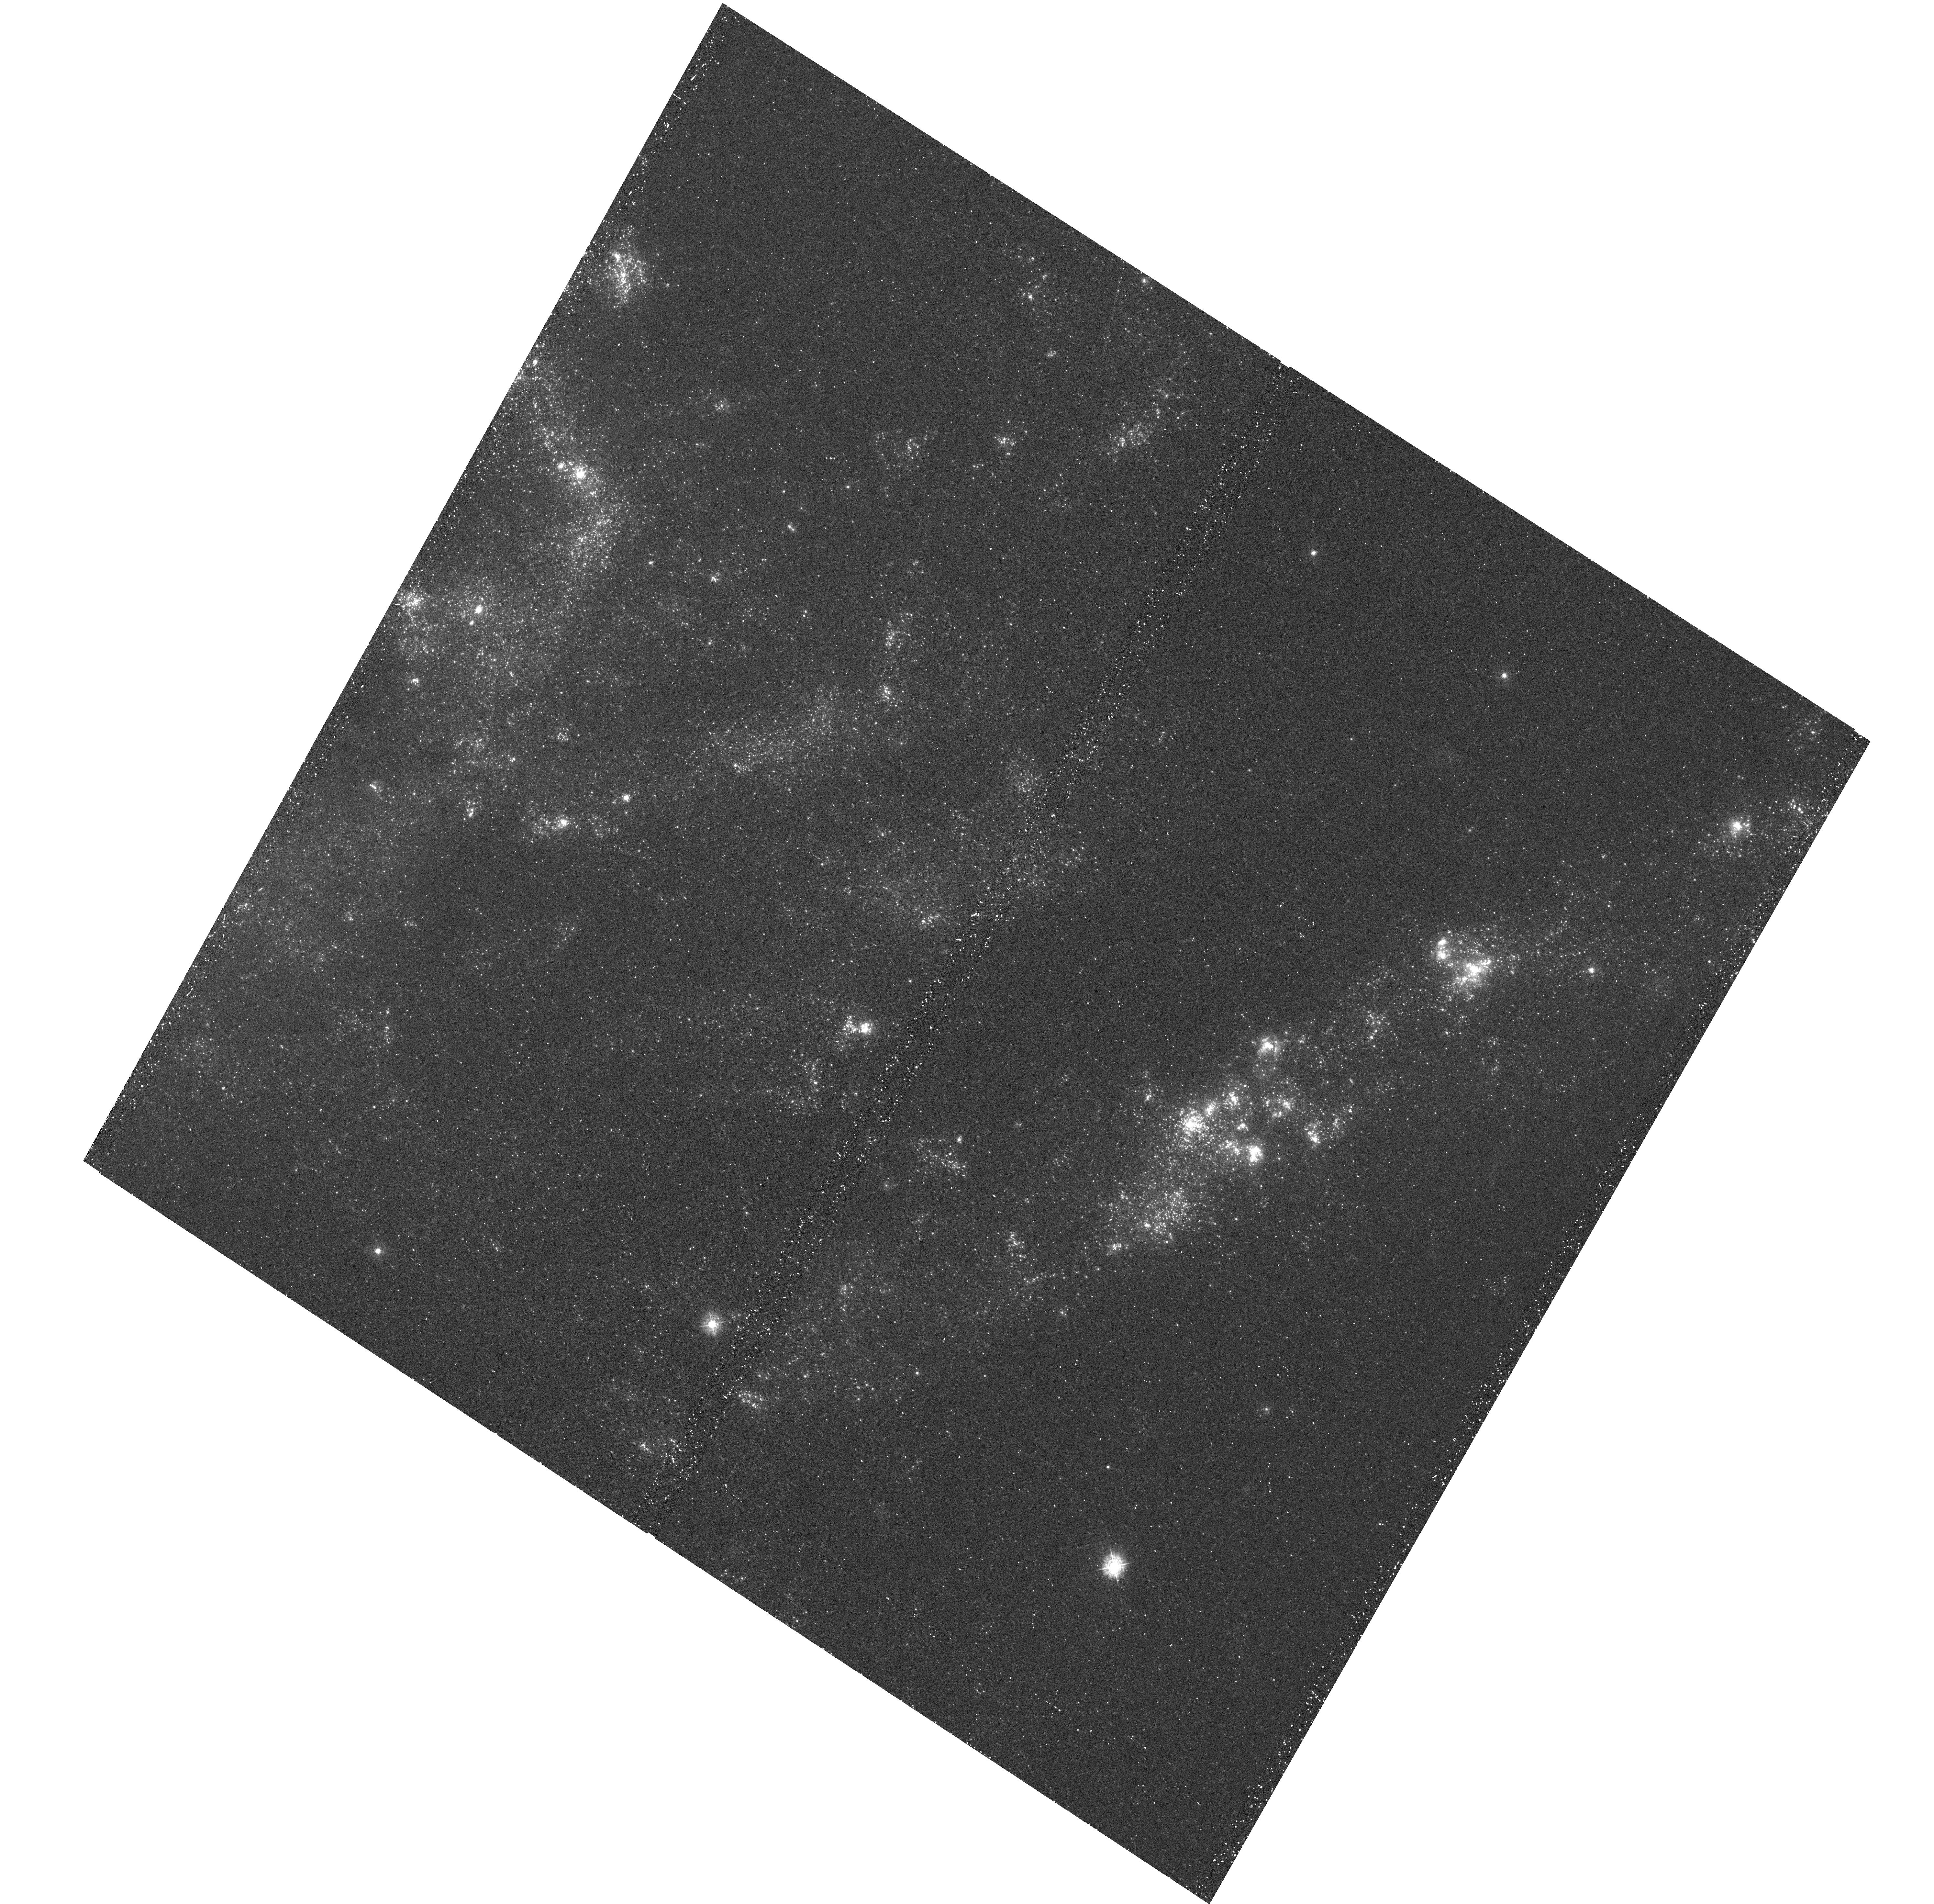
Target: NGC925. Instrument: WFC3/UVIS. Filter: F336W. Exposure: 20 min. Observation ID: hst_12229_07_wfc3_uvis_f336w_ibgt07

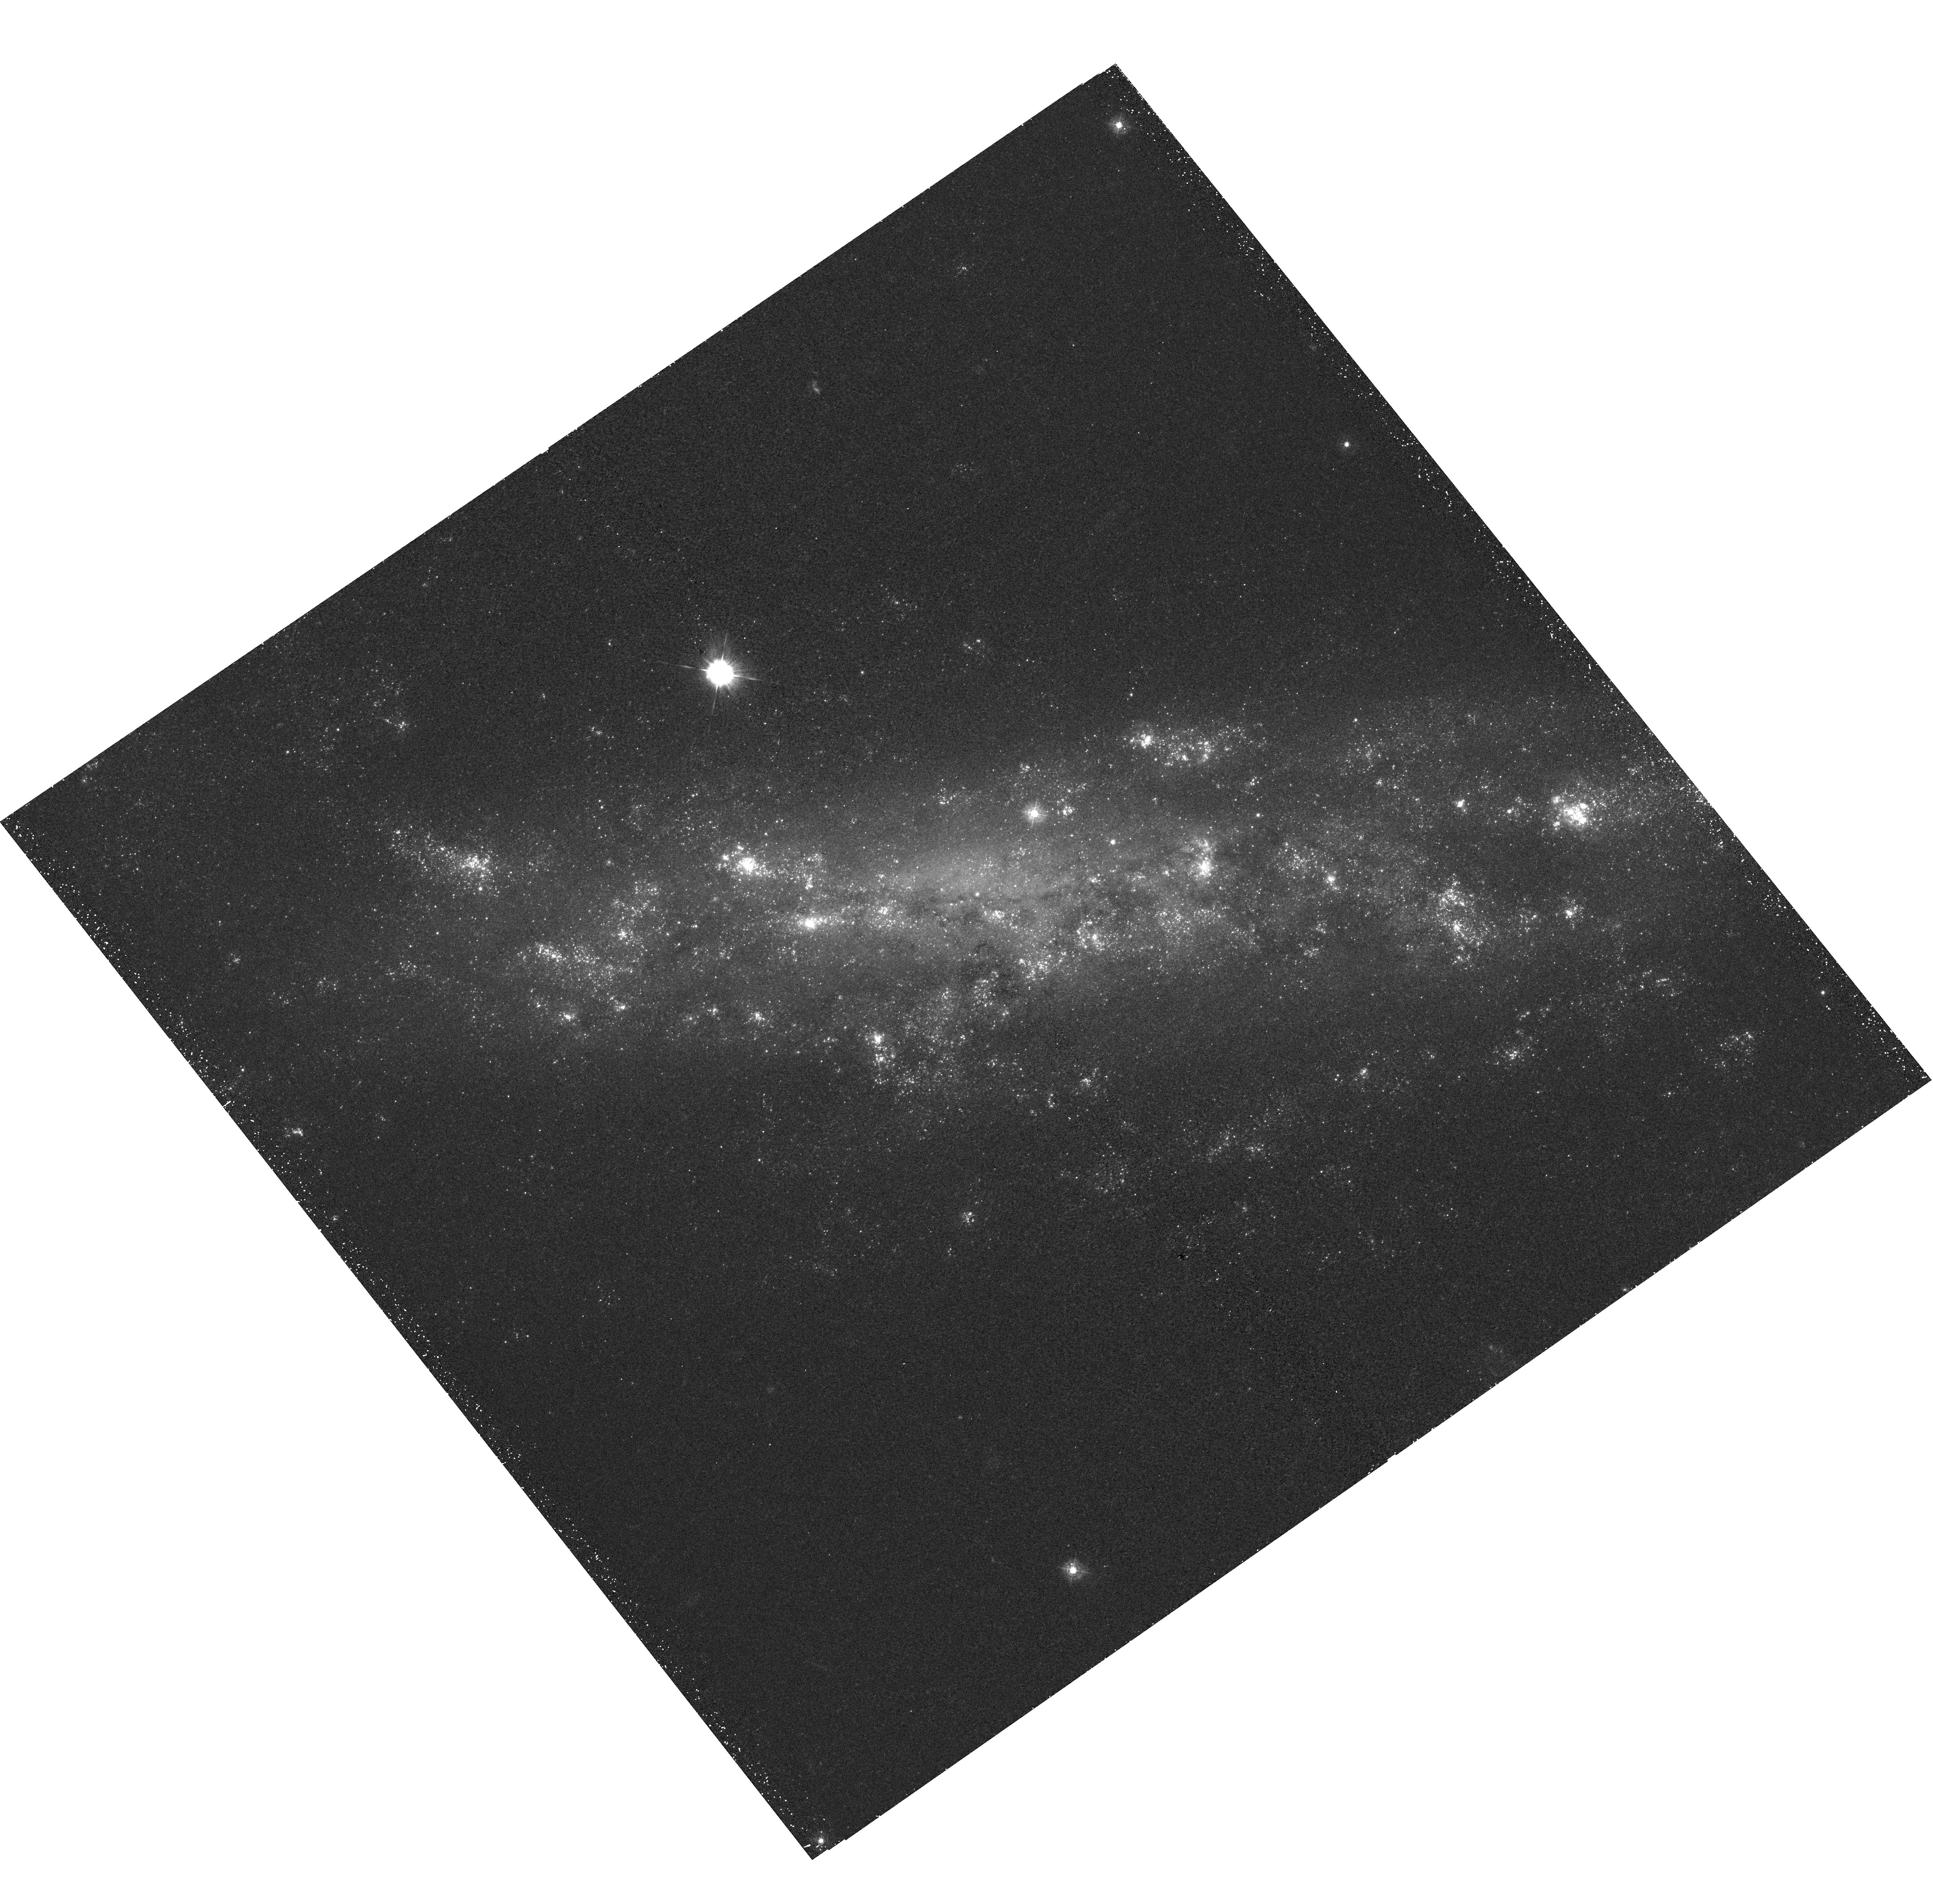
Target: NGC1003. Instrument: WFC3/UVIS. Filter: F336W. Exposure: 30 min. Observation ID: hst_12229_10_wfc3_uvis_f336w_ibgt10

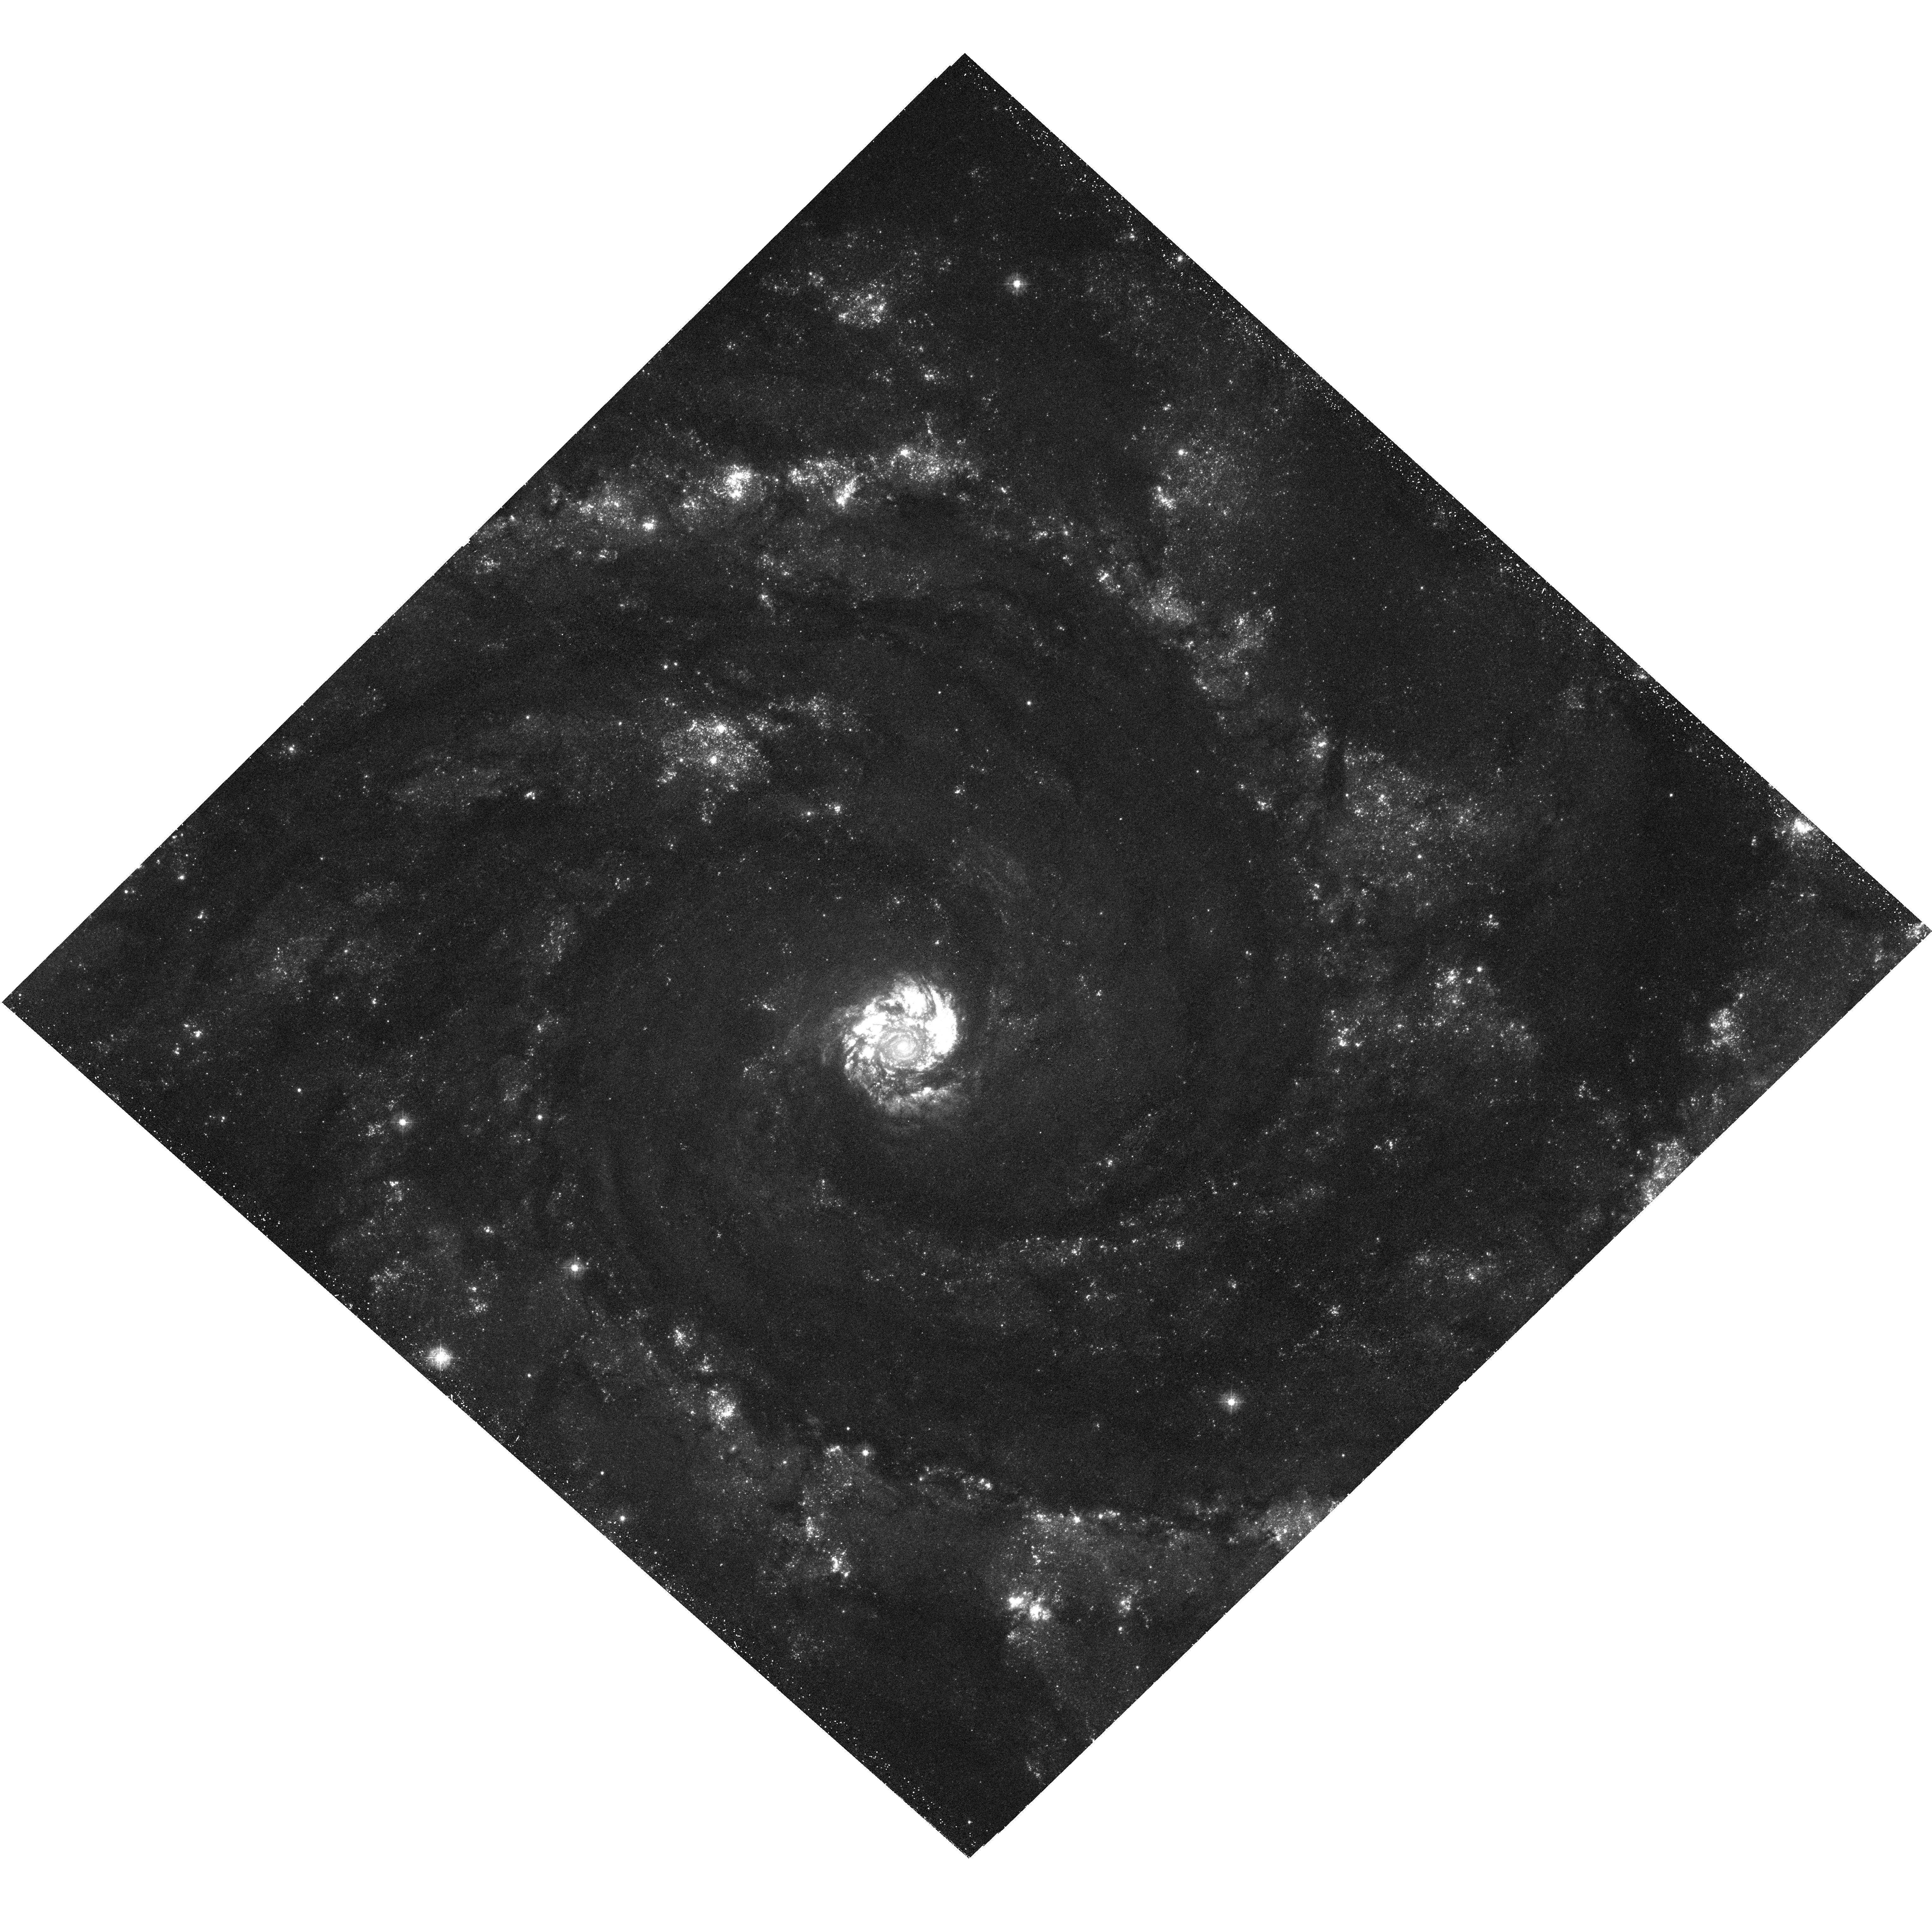
Target: NGC2997. Instrument: WFC3/UVIS. Filter: F336W. Exposure: 30 min. Observation ID: hst_12229_15_wfc3_uvis_f336w_ibgt15

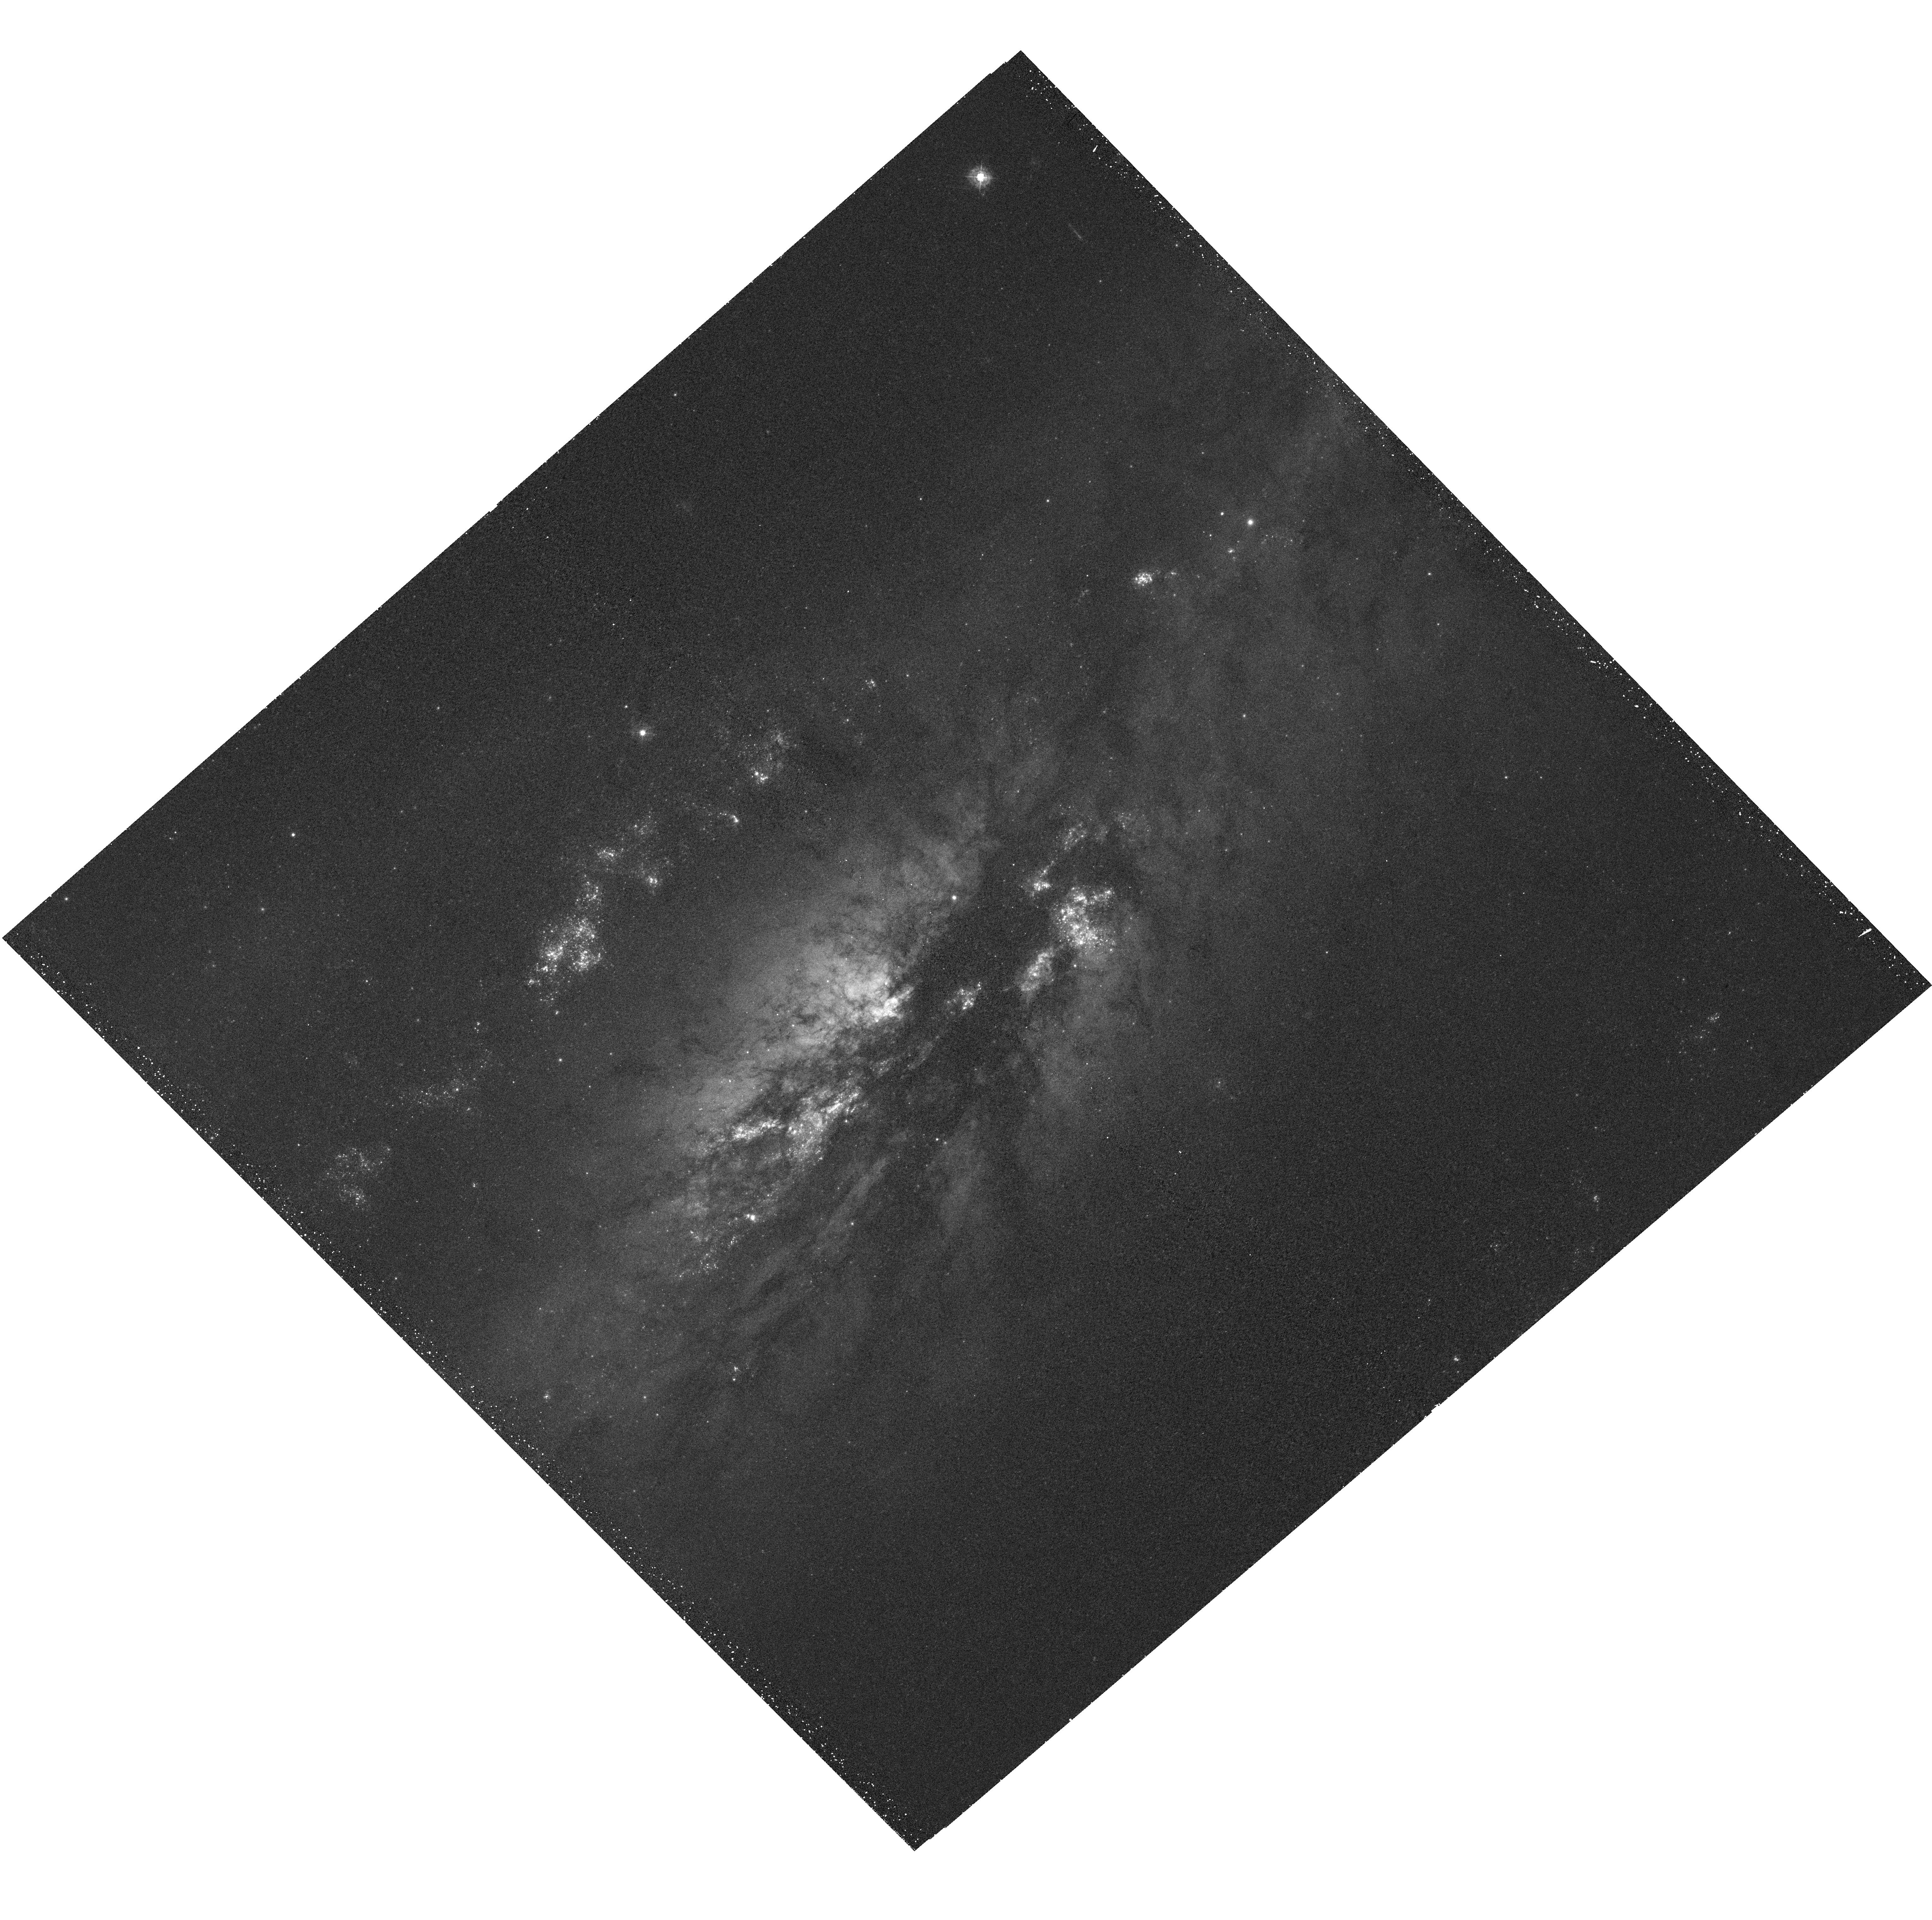
Target: NGC2146. Instrument: WFC3/UVIS. Filter: F336W. Exposure: 30 min. Observation ID: hst_12229_13_wfc3_uvis_f336w_ibgt13

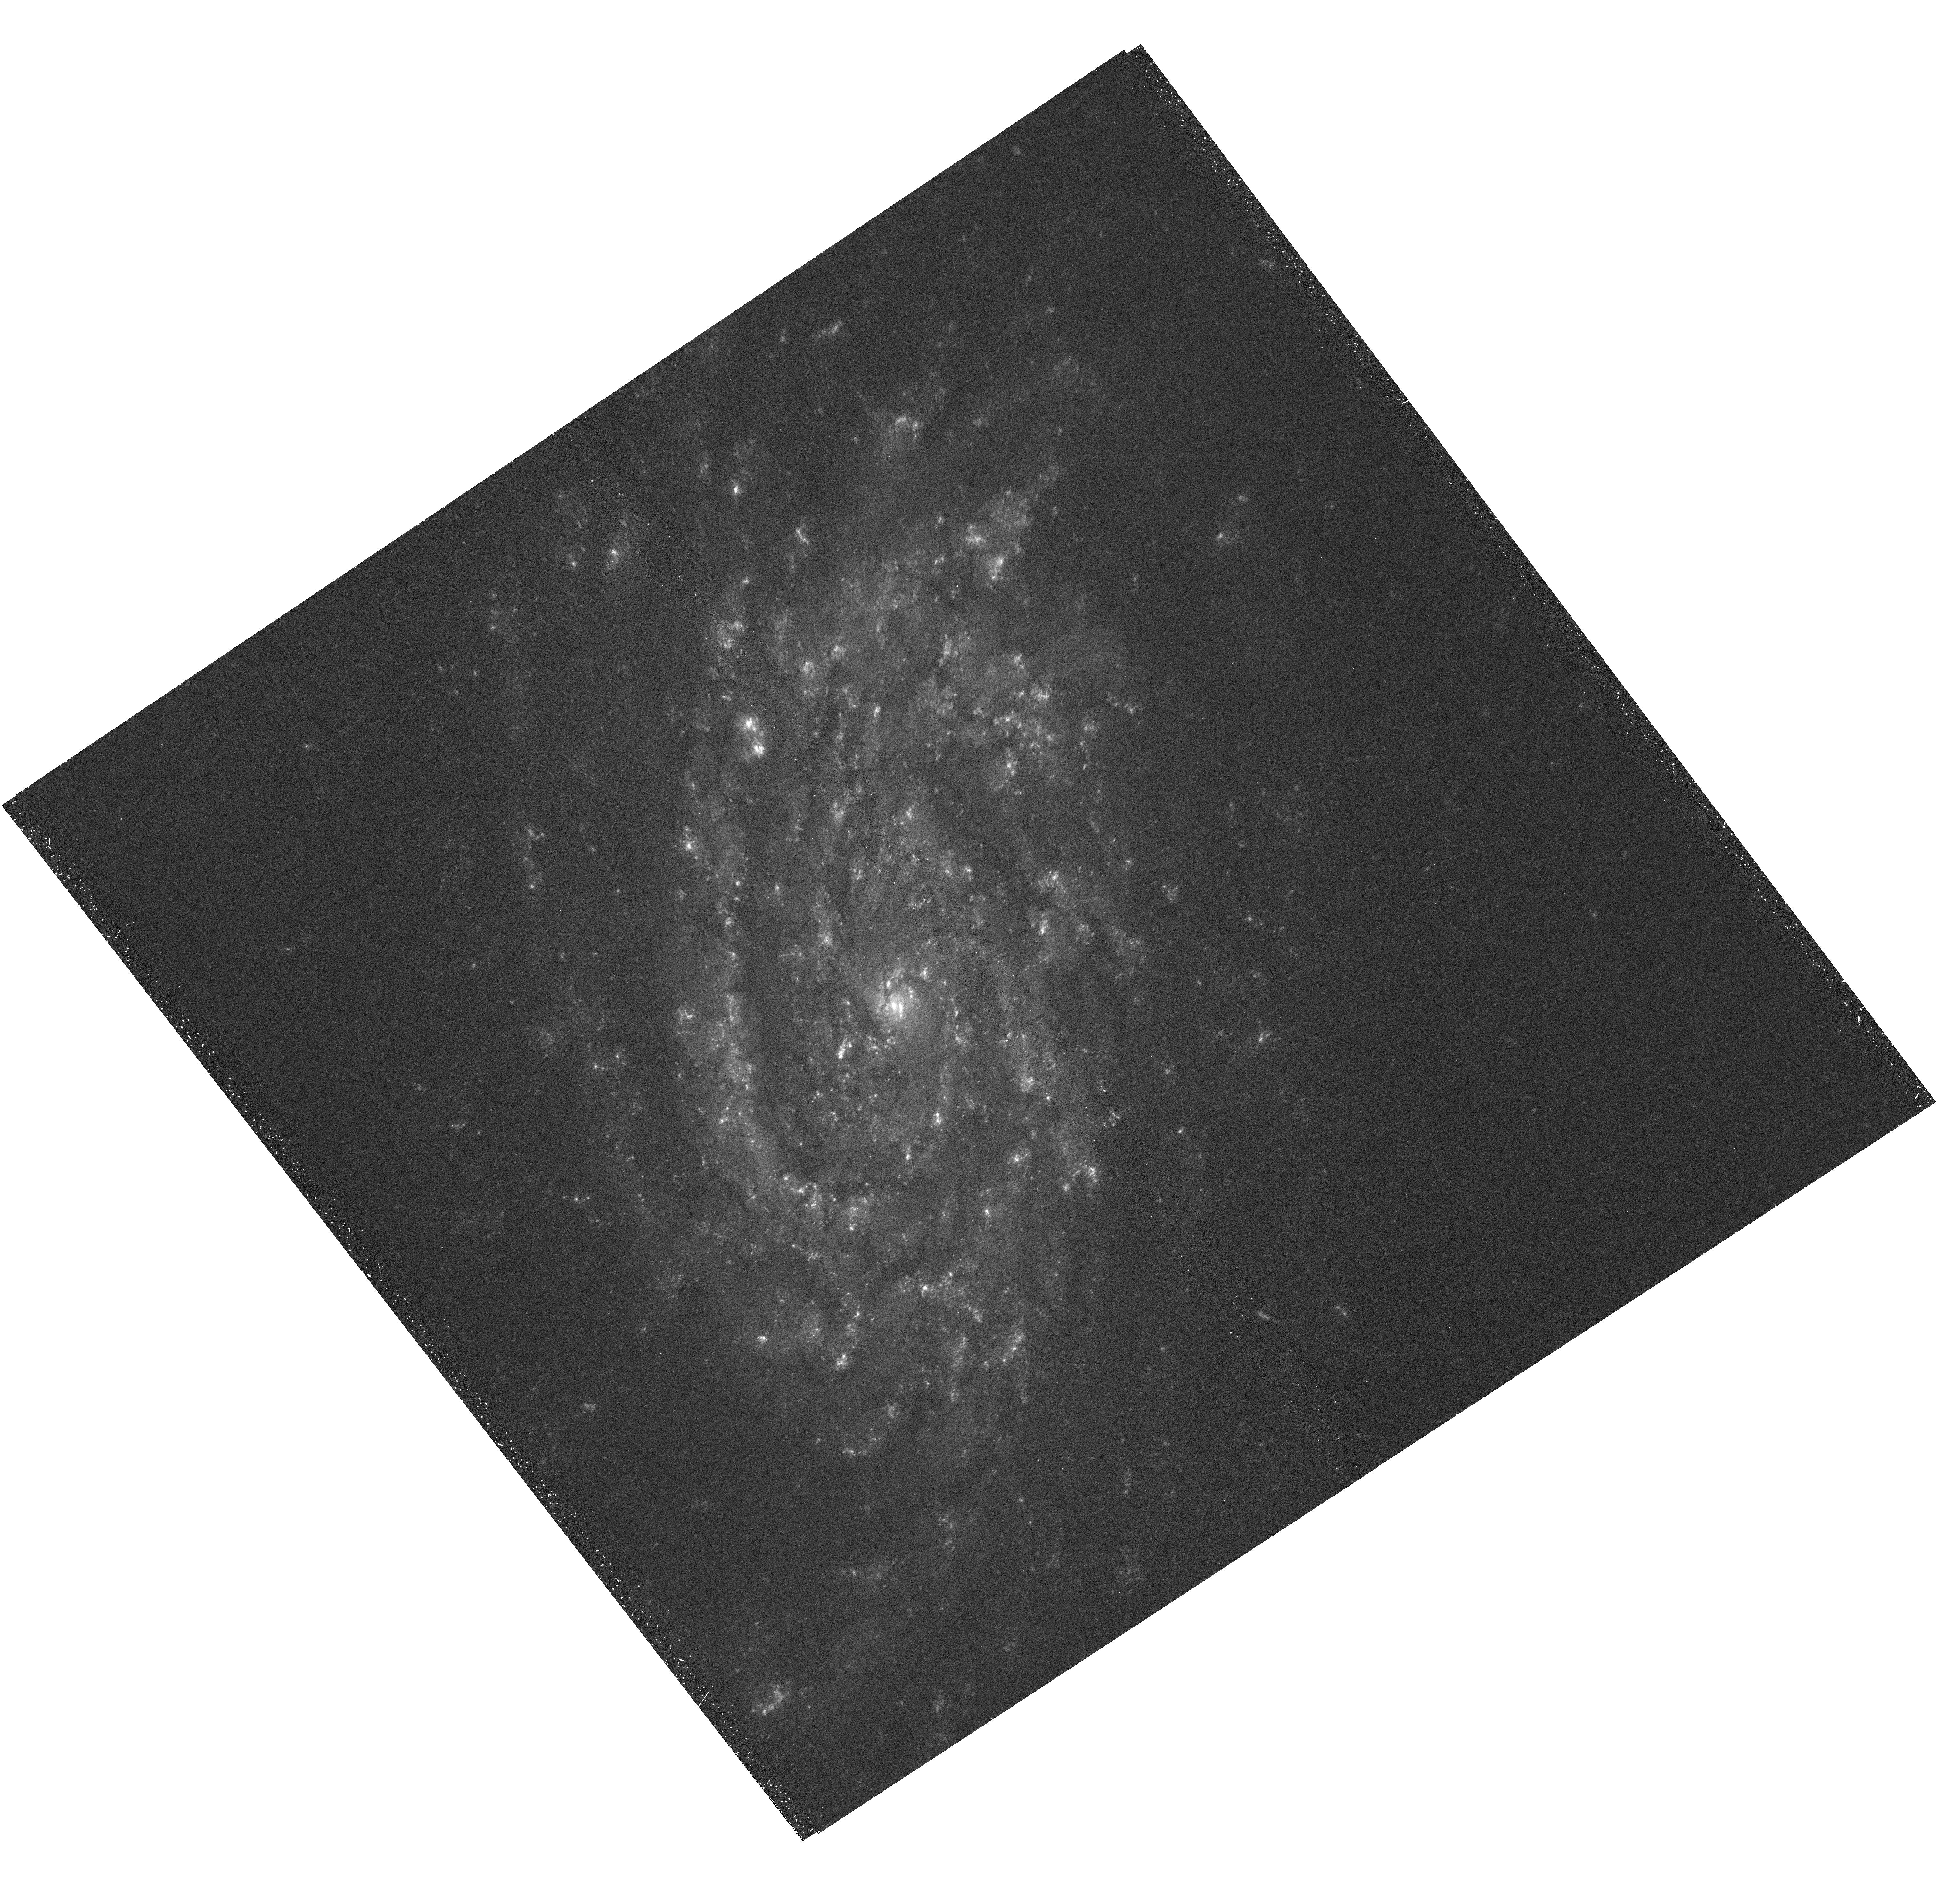
Target: NGC3756. Instrument: WFC3/UVIS. Filter: F336W. Exposure: 30 min. Observation ID: hst_12229_17_wfc3_uvis_f336w_ibgt17

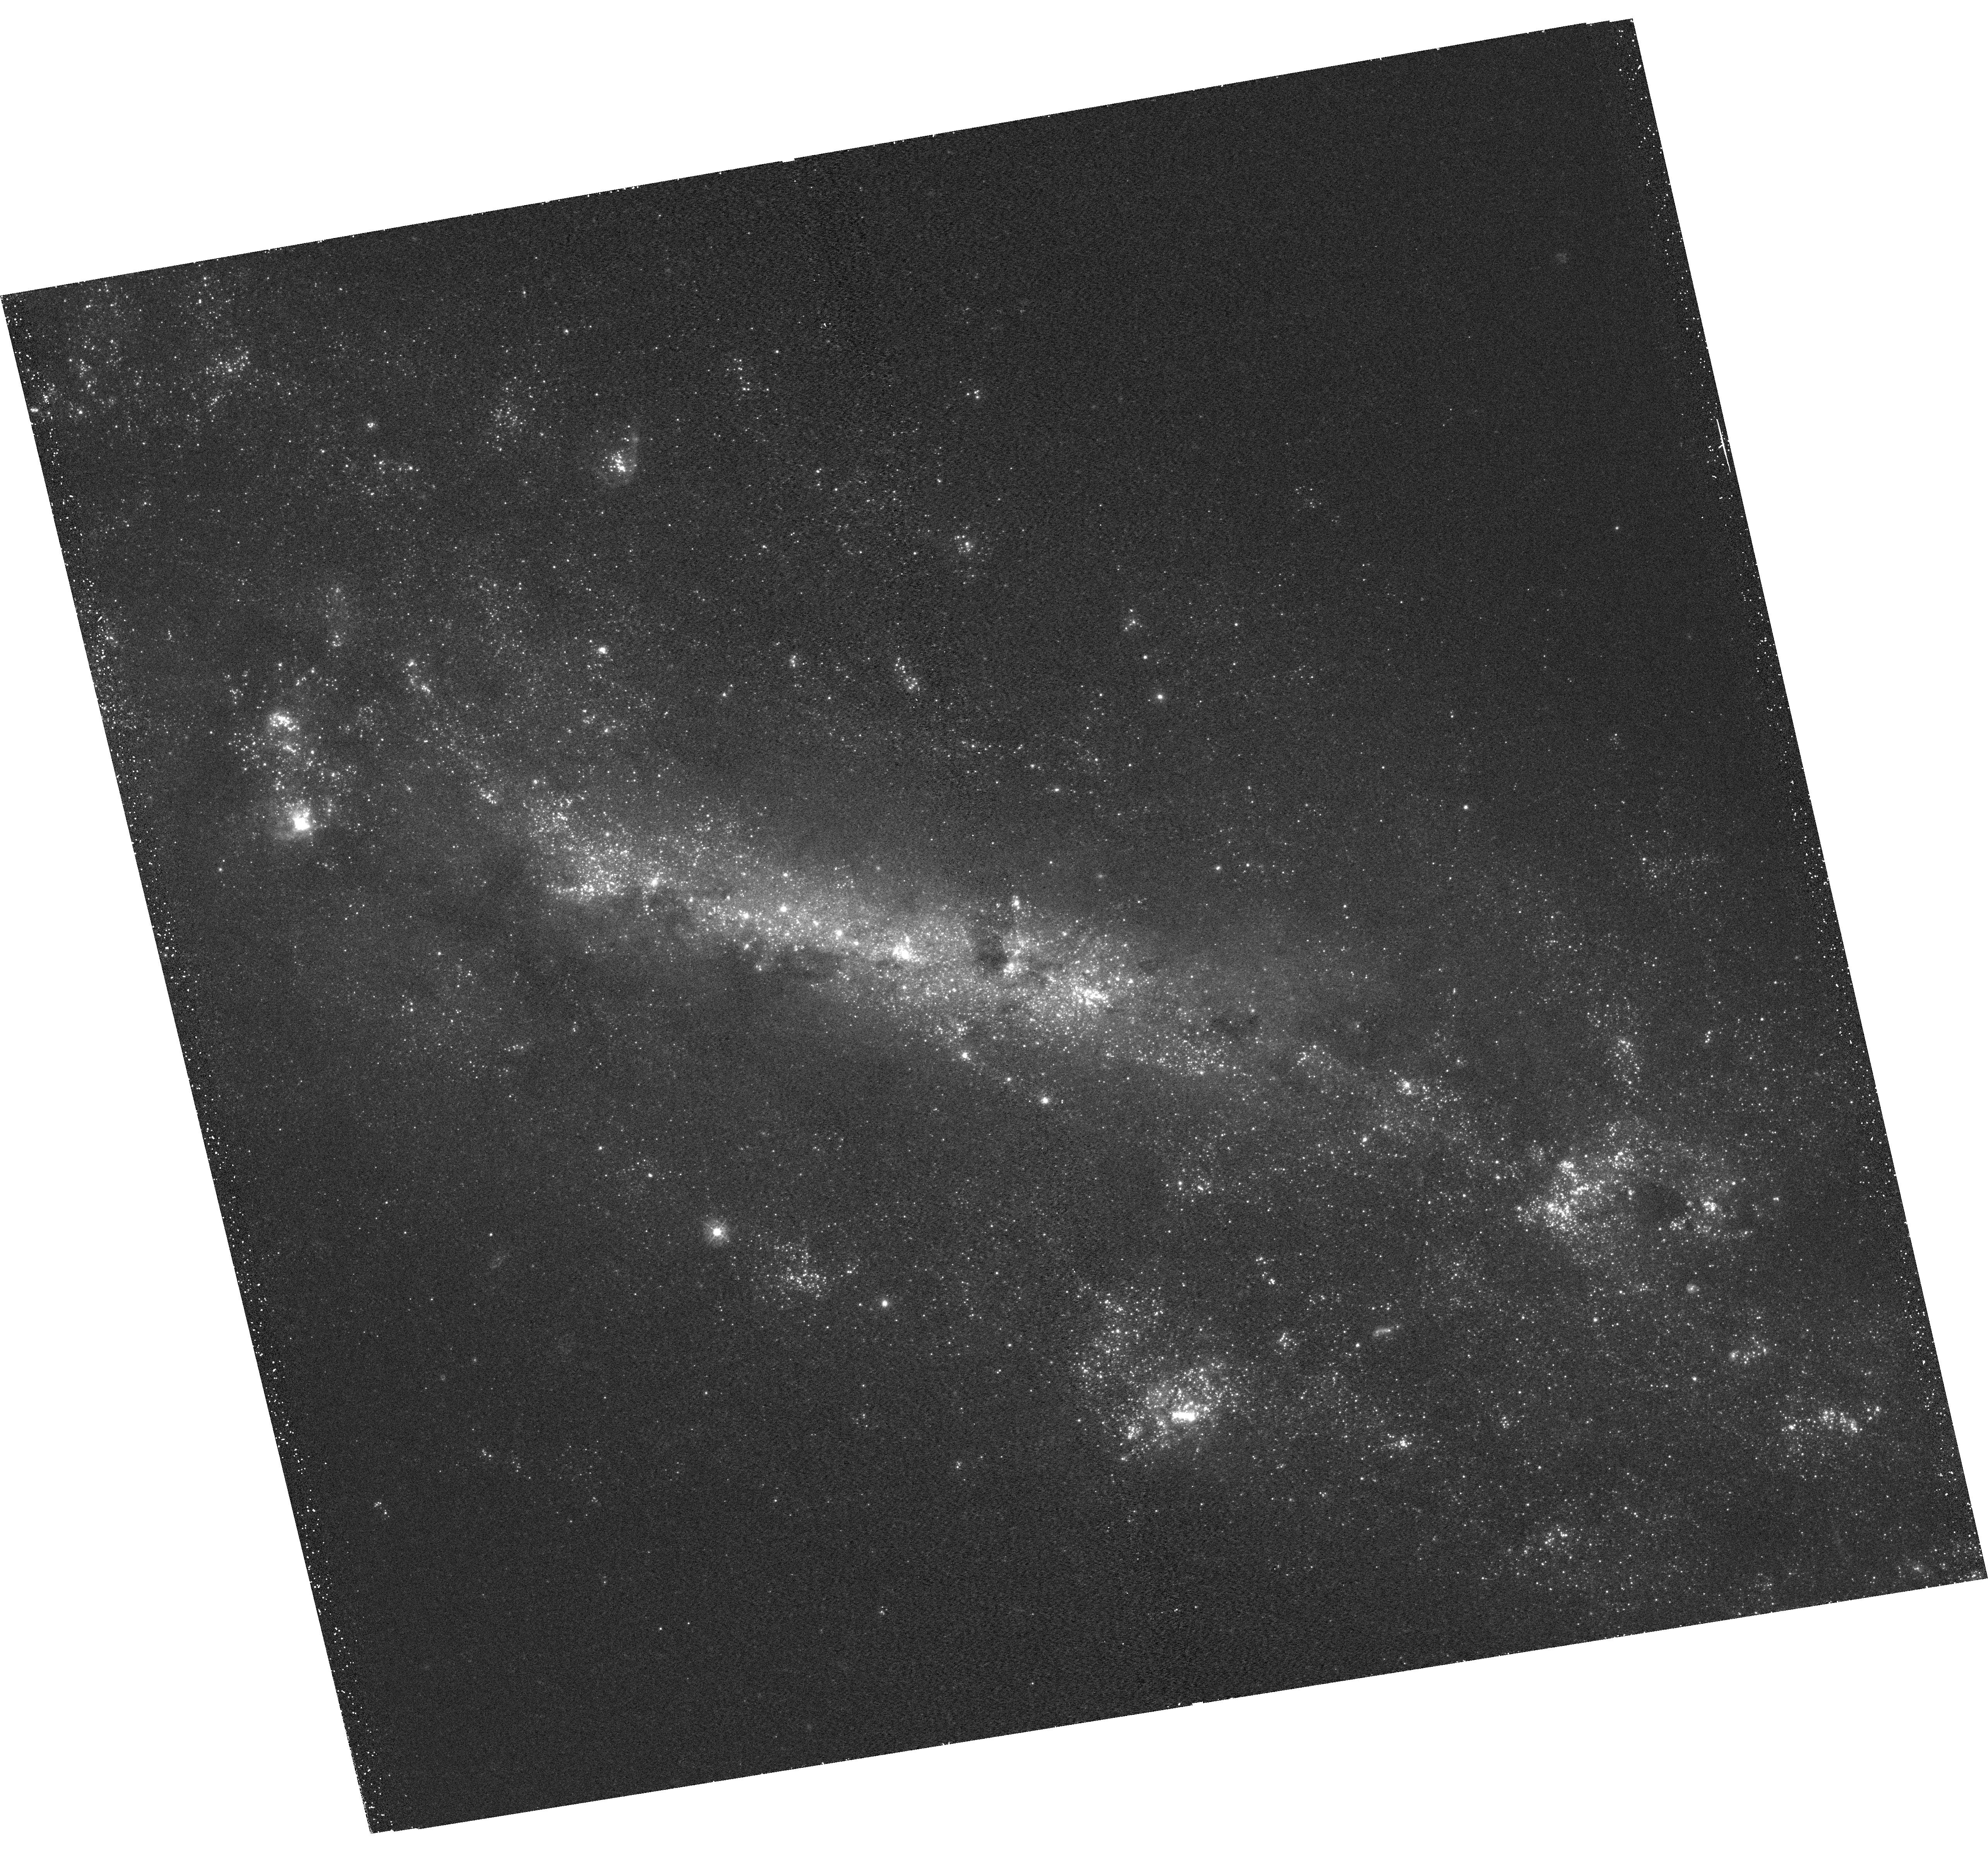
Target: NGC672. Instrument: WFC3/UVIS. Filter: F336W. Exposure: 30 min. Observation ID: hst_12229_05_wfc3_uvis_f336w_ibgt05

HST U-band Survey of Star Clusters in Nearby Star-Forming Galaxies (PI: Smith, Linda J.)

We propose a small Snapshot program to obtain U-band imaging of a sample of 22 nearby star-forming galaxies with existing HST B, V, and I-band imaging. With the high UV efficiency and large field of view of WFC3/UVIS, it is now possible to obtain deep U-band imaging for a large sample of galaxies, and address fundamental questions on the cluster systems which can only now be answered. We will focus mainly on the young stellar cluster populations of these galaxies and use the deep U-band observations to accurately age date tens or even hundreds of clusters in each galaxy. By measuring the ages and masses of the cluster populations, we will be able to answer many of the outstanding questions regarding their properties, survival rates, cluster formation histories and environmental dependencies. The overall aim will be to relate cluster formation and cluster properties to the star formation rates and morphologies of their host galaxies. In particular, this dataset will be used to: 1) constrain the fraction of stars that form in clusters and search for environmental dependencies; 2) study the cluster luminosity/mass function and determine if a characteristic mass exists in the distribution; 3) measure the size (radius) distribution of the clusters and determine if this has a dependence on environment; 4) empirically constrain cluster disruption laws; and 5) determine the star/cluster formation histories of these galaxies over the past Gyr. This survey will complement existing imaging and will provide a rich legacy dataset for the entire community. We waive the 12 month proprietary period.